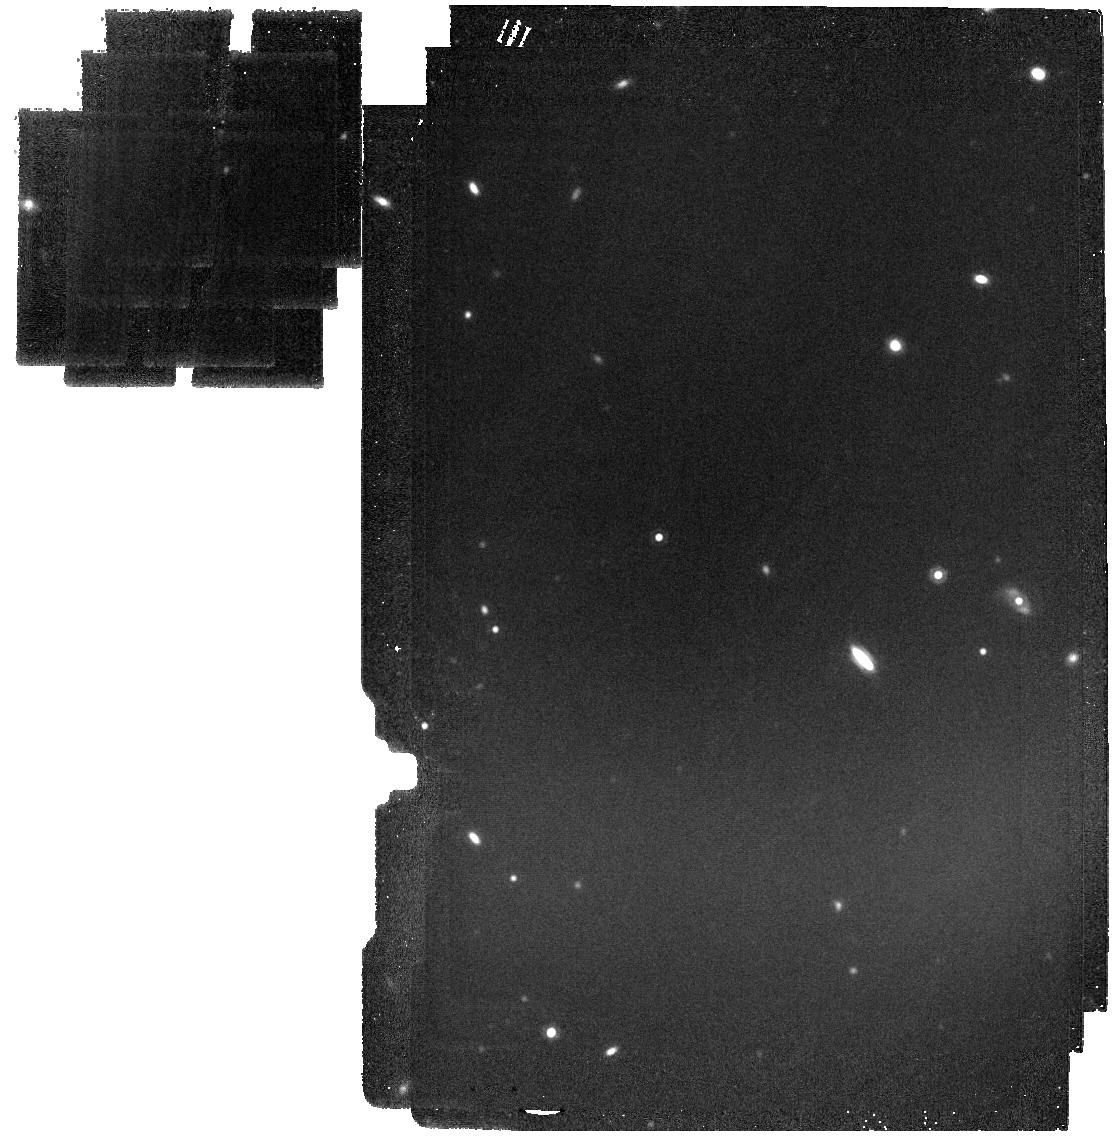
Target: MIRI-20
Instrument: MIRI
Filter: F1500W
Exposure: 23 min
Observation ID: jw03794-o021_t022_miri_f1500w

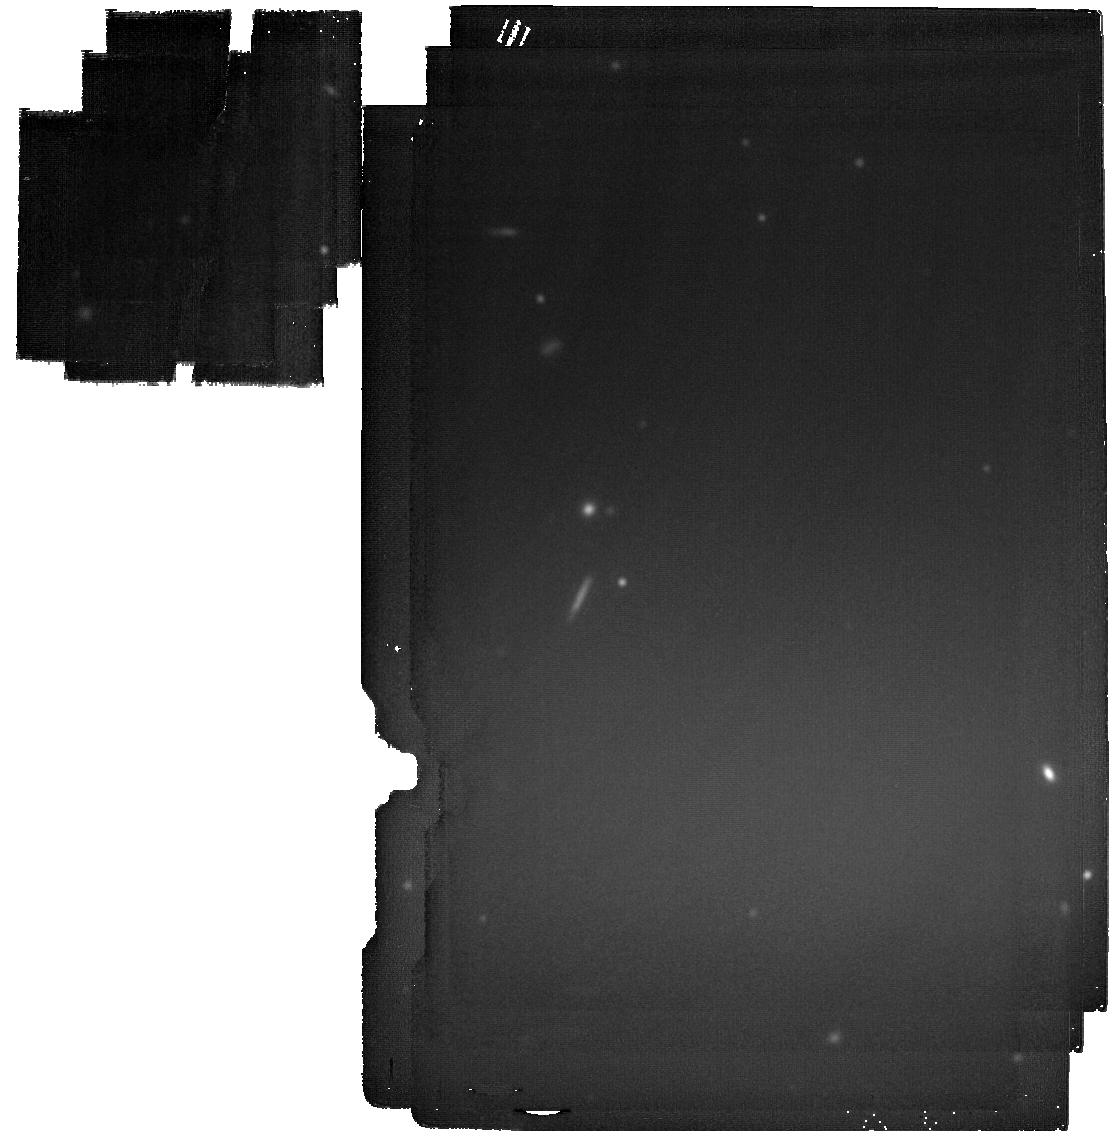
Target: MIRI-6
Instrument: MIRI
Filter: F2100W
Exposure: 34 min
Observation ID: jw03794-o007_t007_miri_f2100w

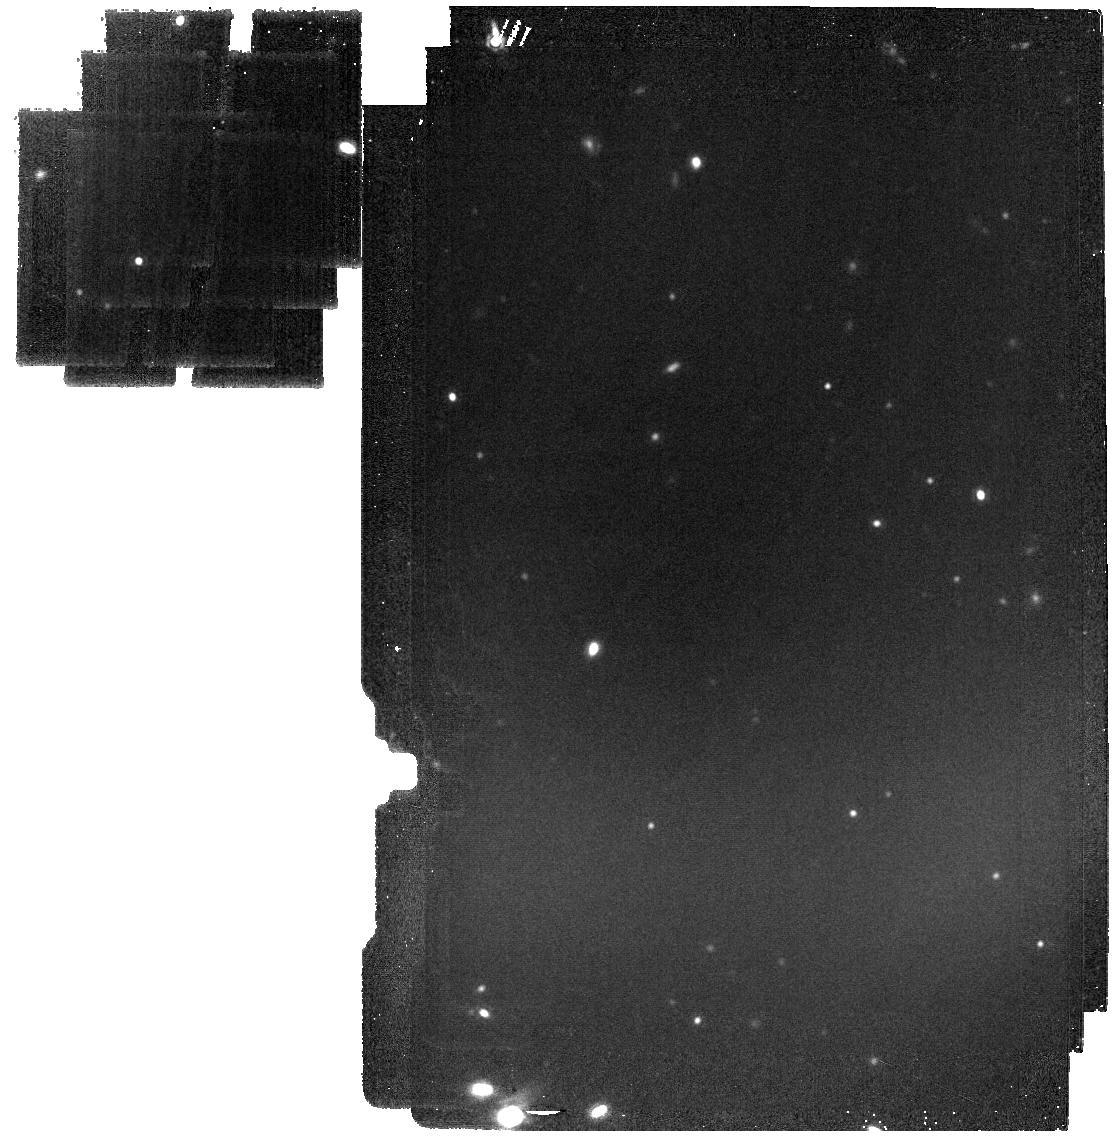
Target: MIRI-5
Instrument: MIRI
Filter: F1500W
Exposure: 23 min
Observation ID: jw03794-o006_t006_miri_f1500w

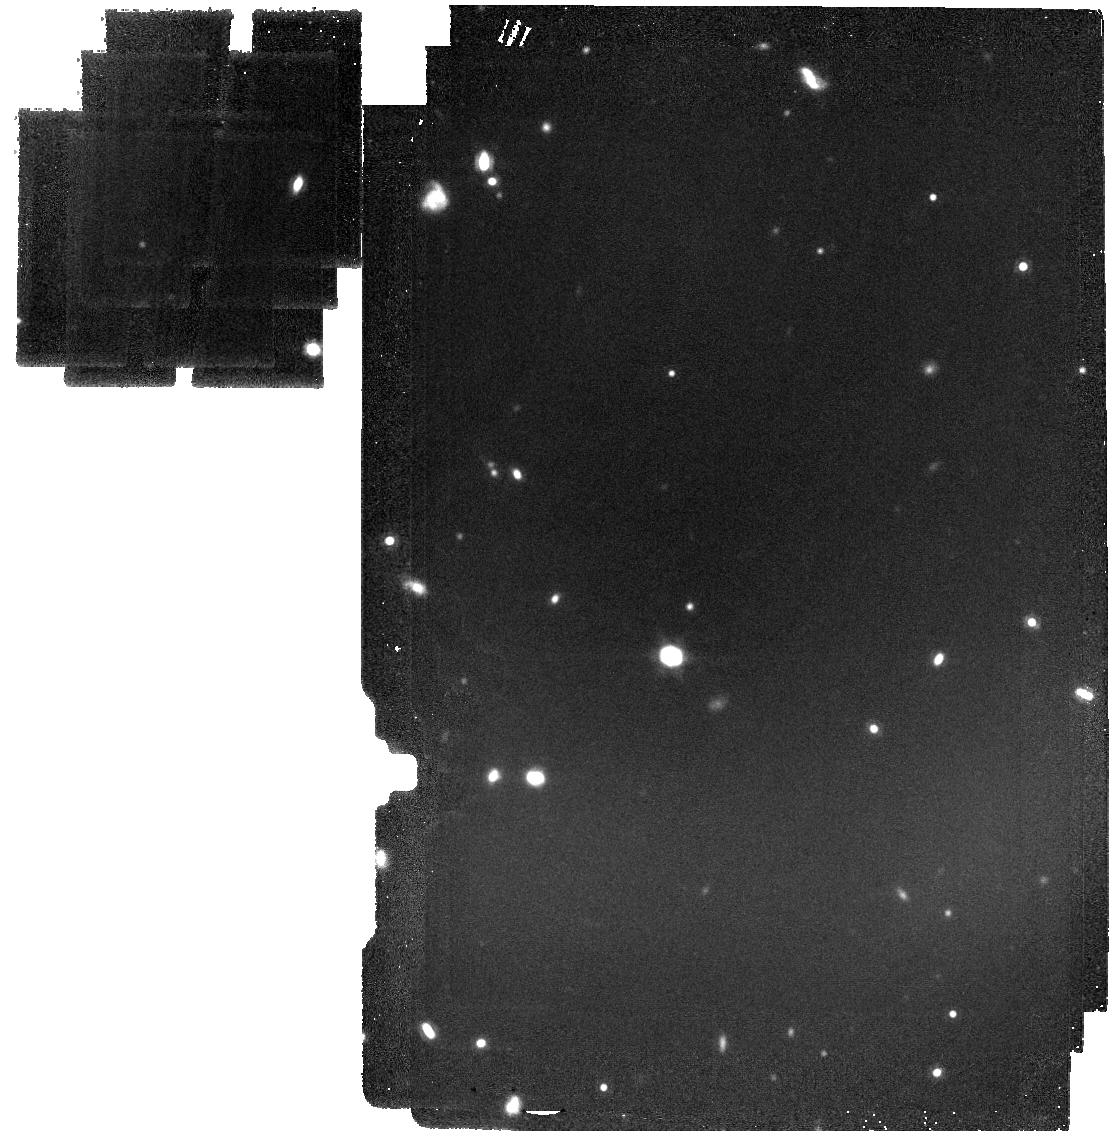
Target: MIRI-16
Instrument: MIRI
Filter: F1500W
Exposure: 23 min
Observation ID: jw03794-o017_t017_miri_f1500w

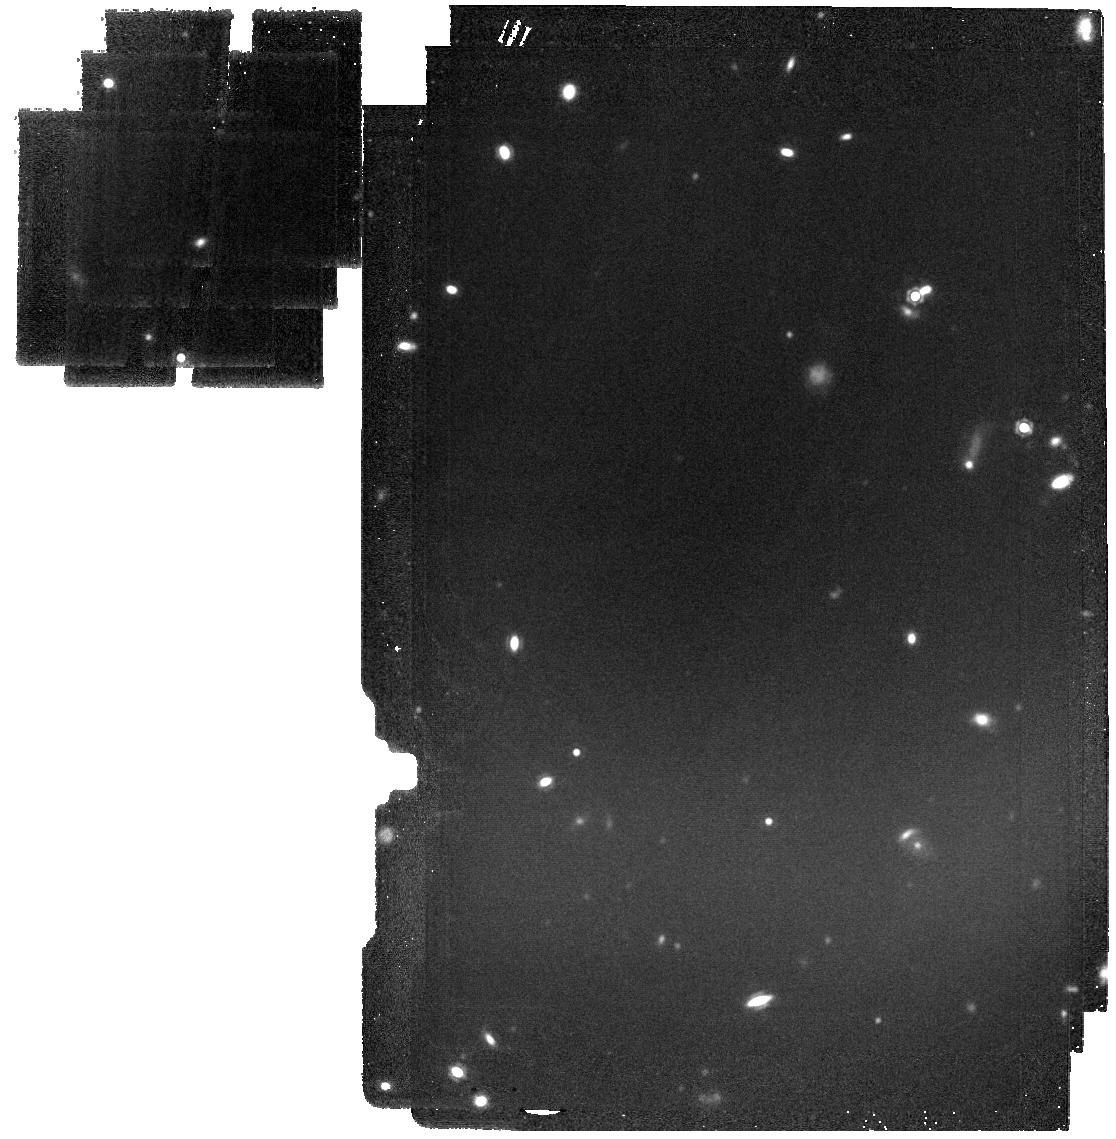
Target: MIRI-21
Instrument: MIRI
Filter: F1500W
Exposure: 23 min
Observation ID: jw03794-o022_t021_miri_f1500w

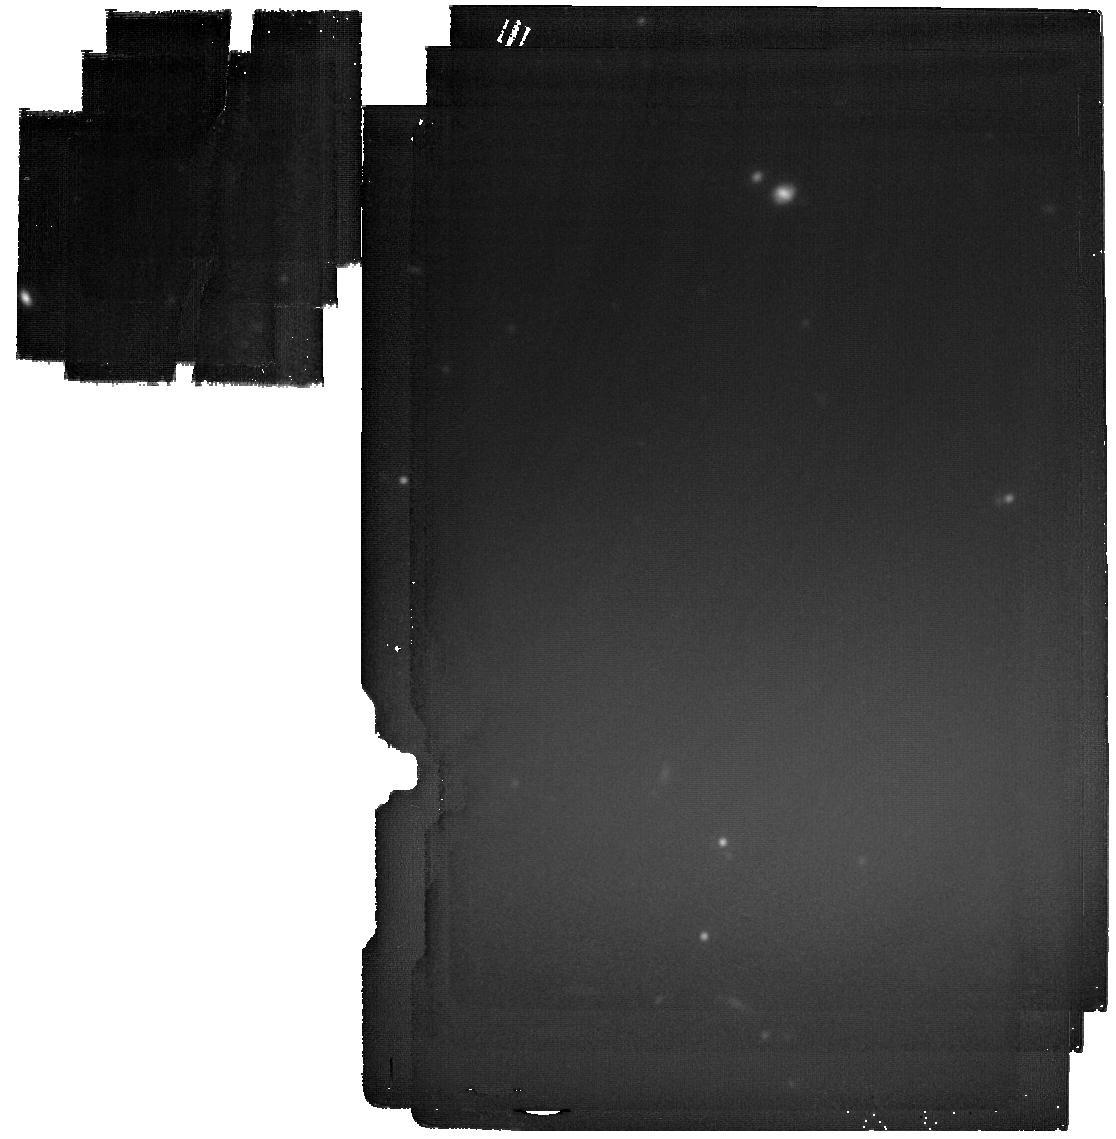
Target: MIRI-3
Instrument: MIRI
Filter: F2100W
Exposure: 34 min
Observation ID: jw03794-o004_t005_miri_f2100w

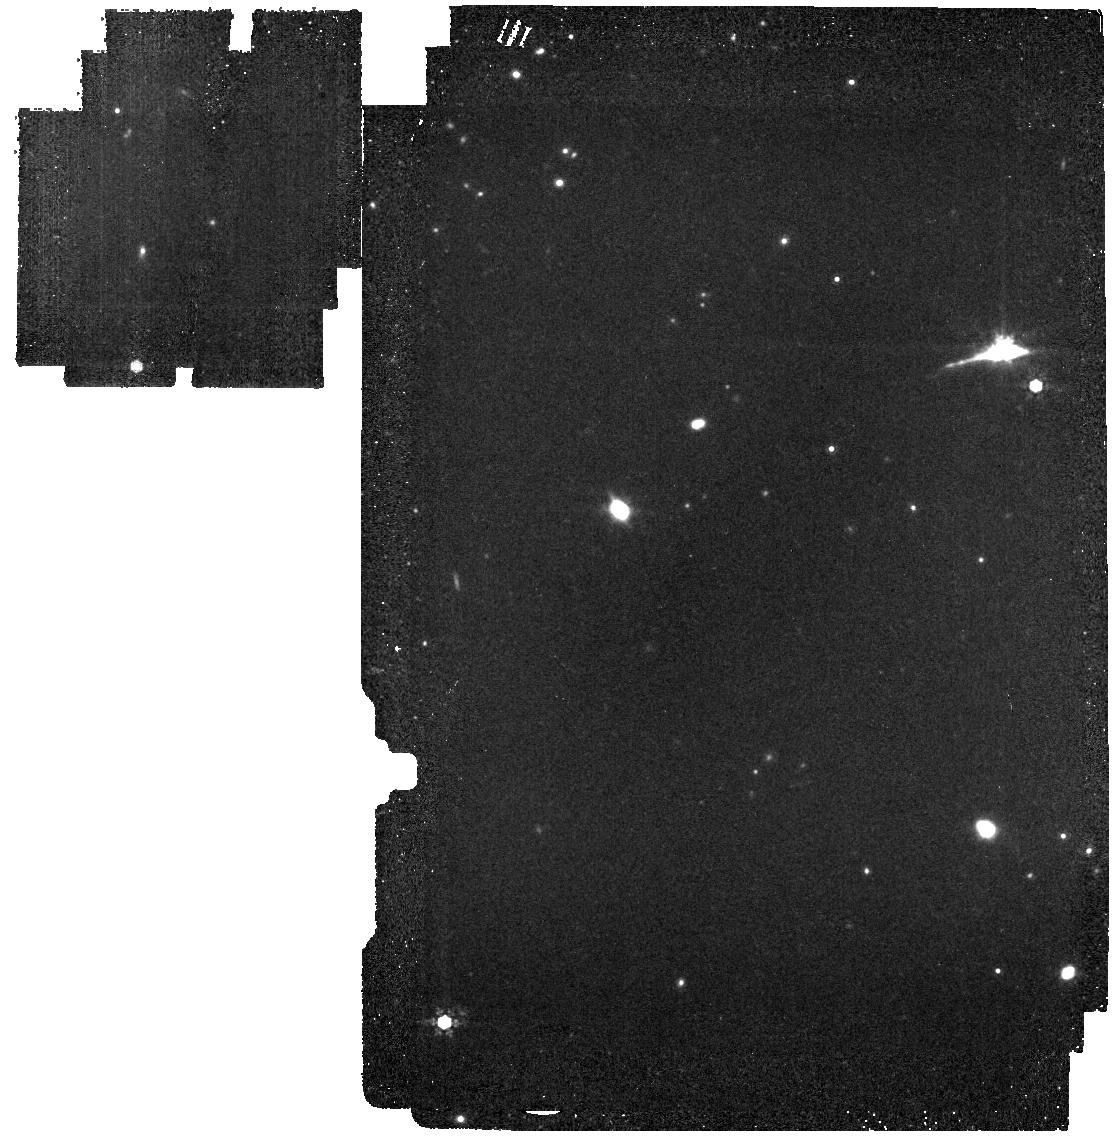
Target: MIRI-13
Instrument: MIRI
Filter: F1000W
Exposure: 19 min
Observation ID: jw03794-o014_t014_miri_f1000w

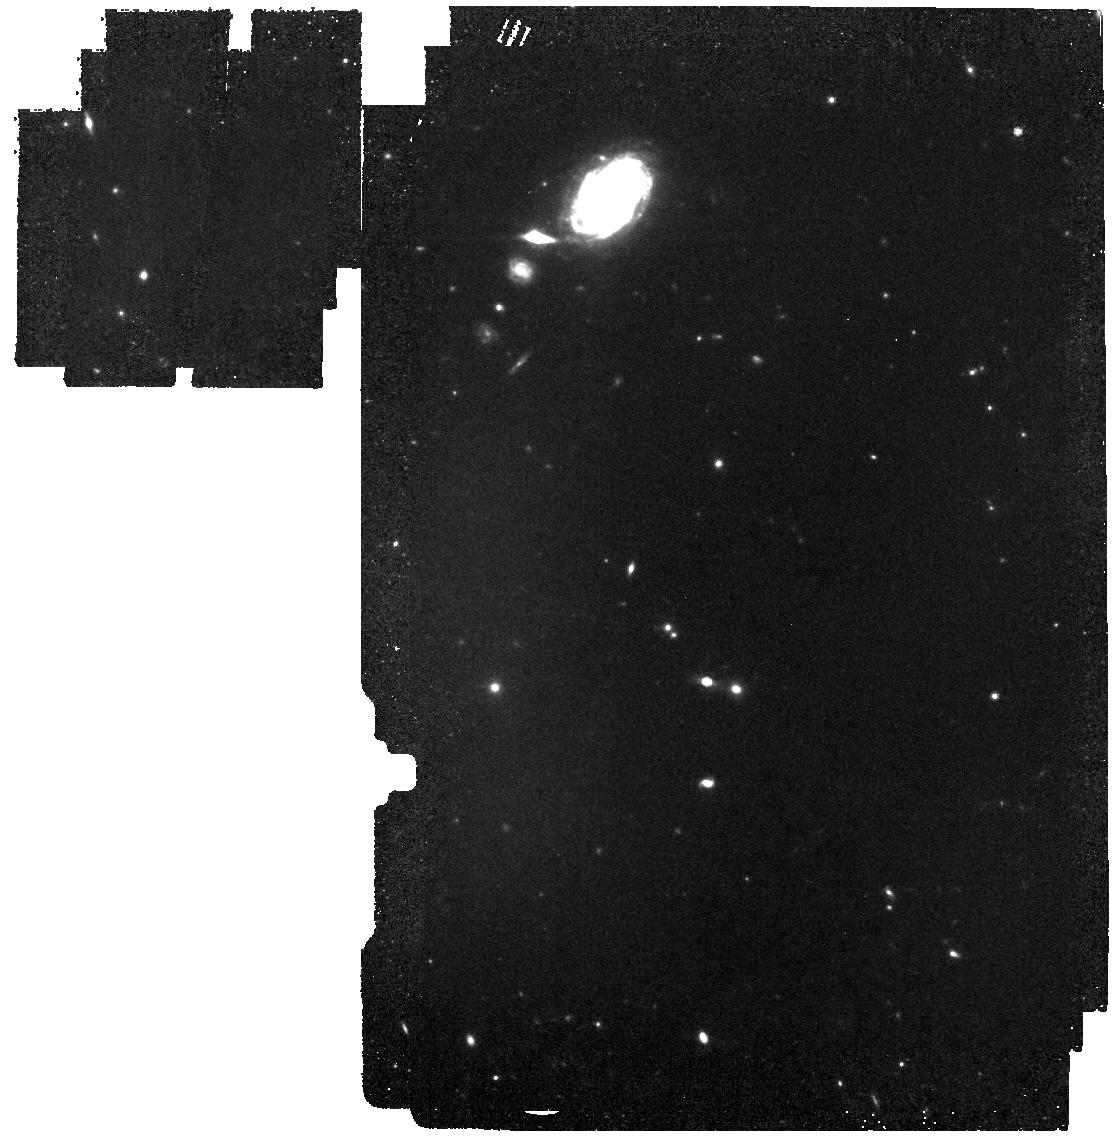
Target: MIRI-8
Instrument: MIRI
Filter: F770W
Exposure: 19 min
Observation ID: jw03794-o029_t009_miri_f770w

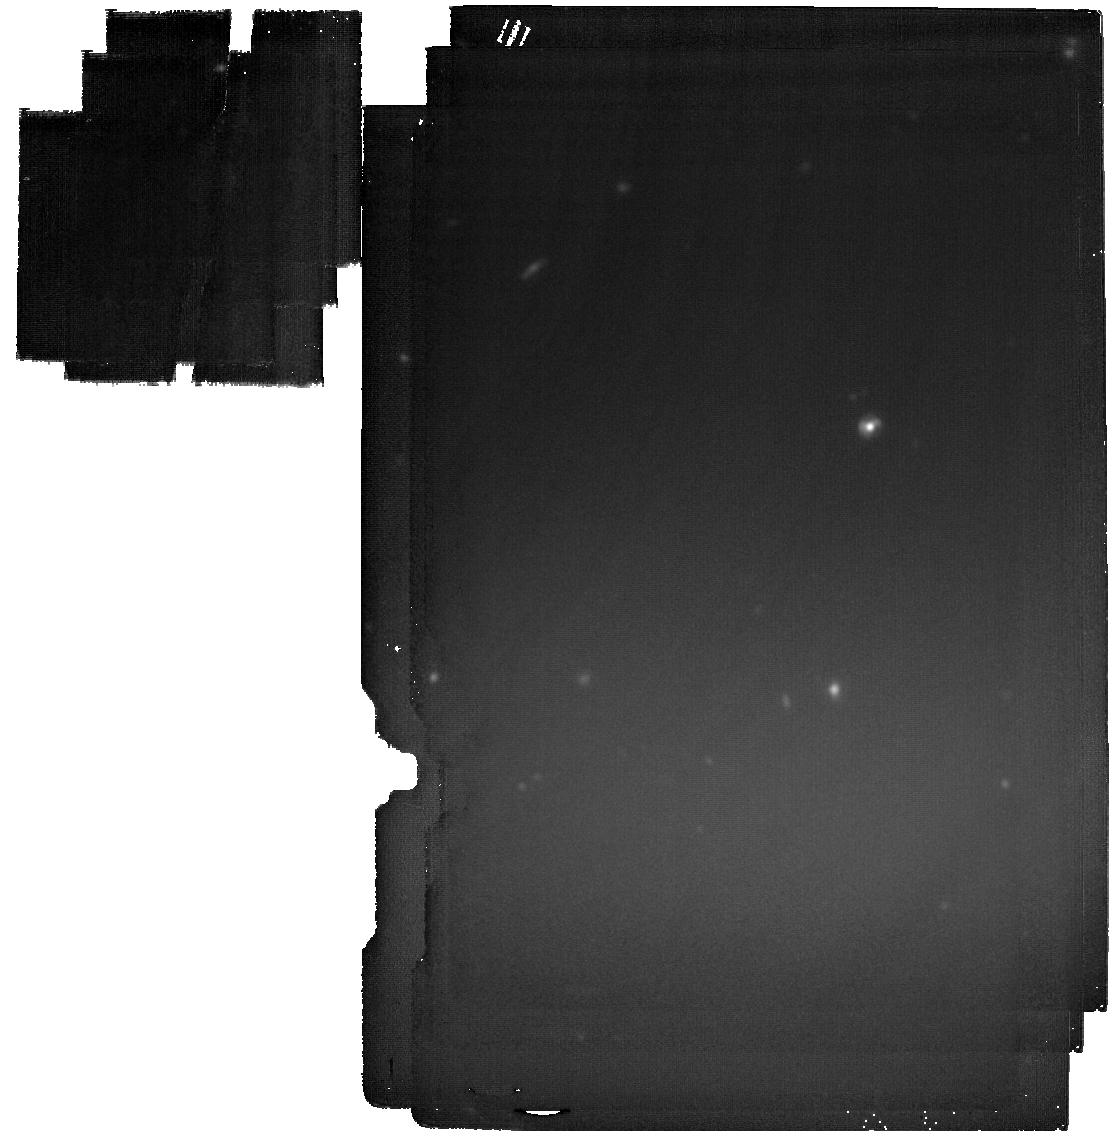
Target: MIRI-10
Instrument: MIRI
Filter: F2100W
Exposure: 34 min
Observation ID: jw03794-o011_t011_miri_f2100w

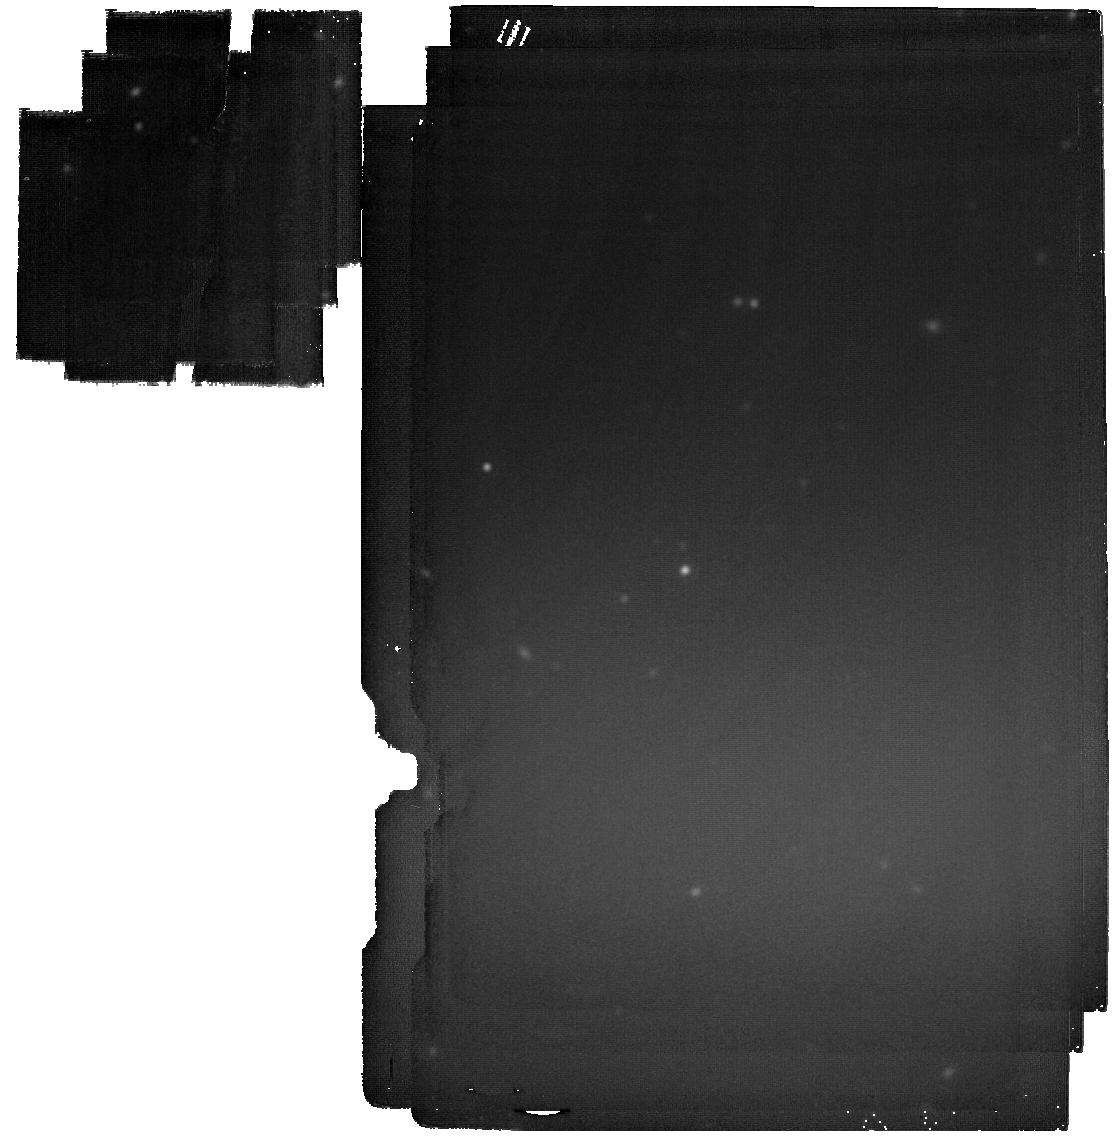
Target: MIRI-9
Instrument: MIRI
Filter: F2100W
Exposure: 34 min
Observation ID: jw03794-o010_t010_miri_f2100w

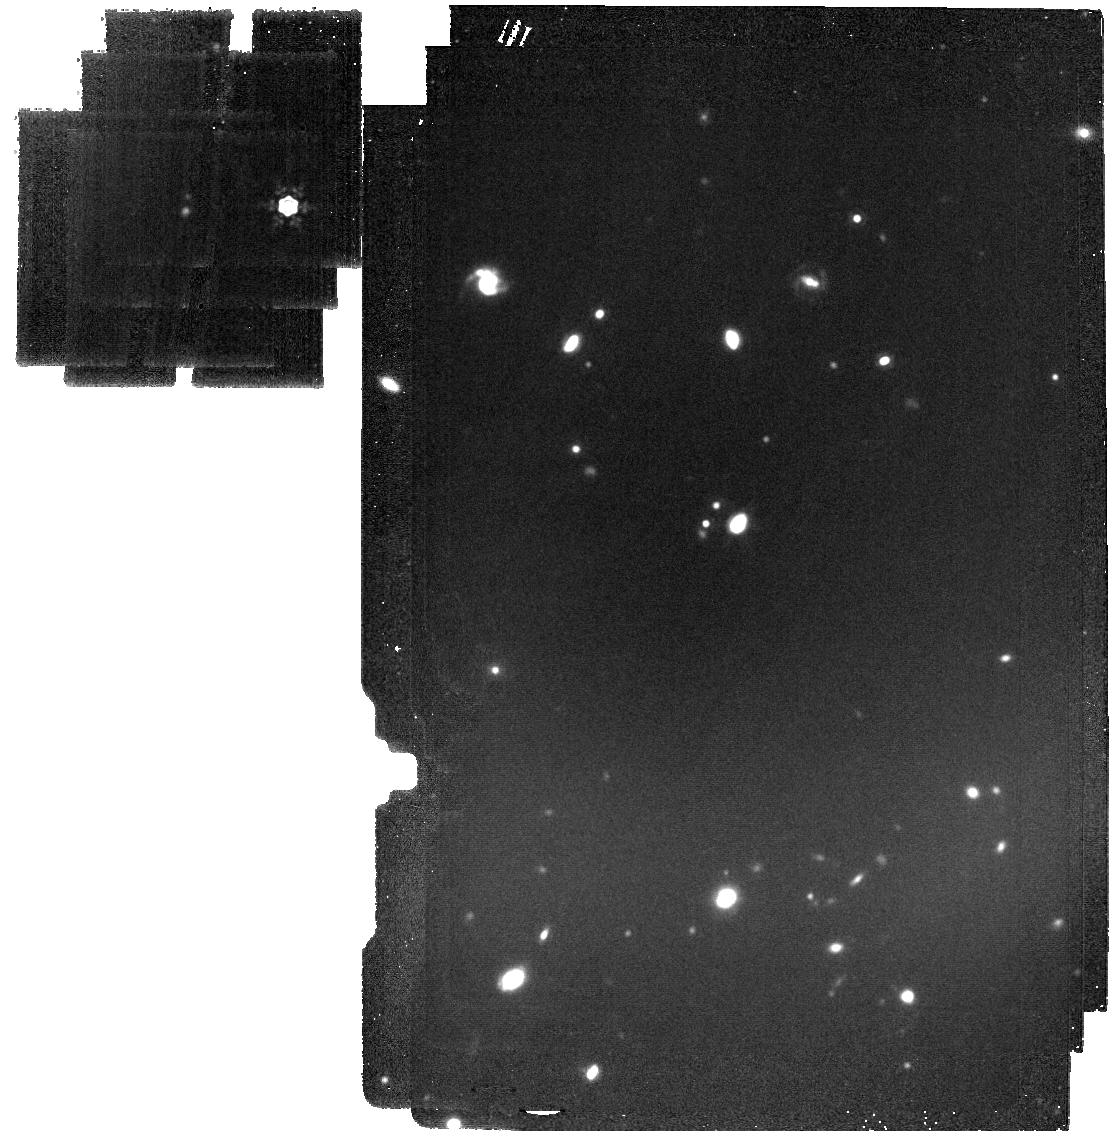
Target: MIRI-22
Instrument: MIRI
Filter: F1500W
Exposure: 23 min
Observation ID: jw03794-o023_t023_miri_f1500w

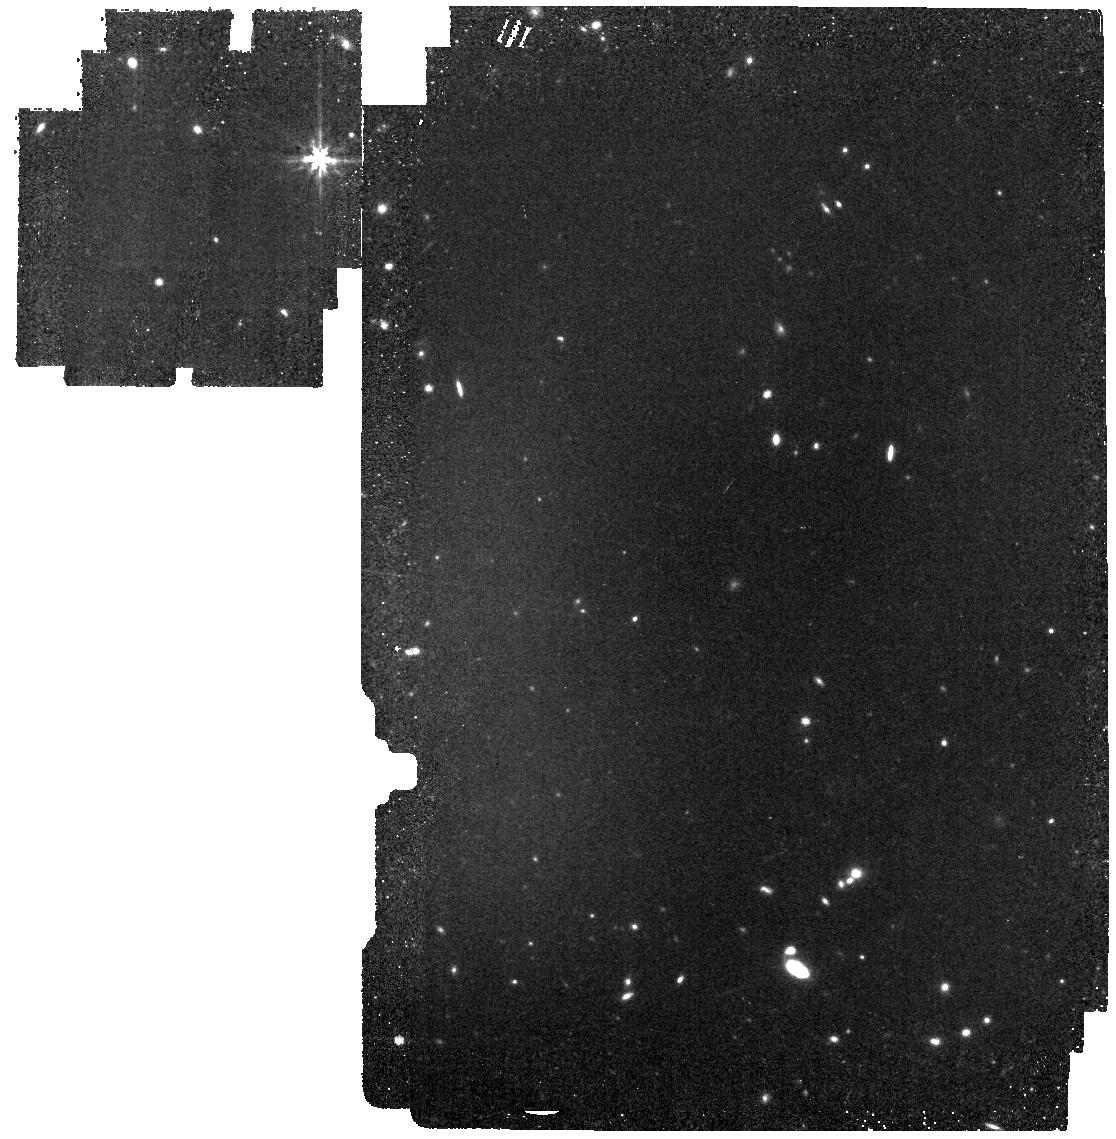
Target: MIRI-4
Instrument: MIRI
Filter: F770W
Exposure: 19 min
Observation ID: jw03794-o005_t004_miri_f770w

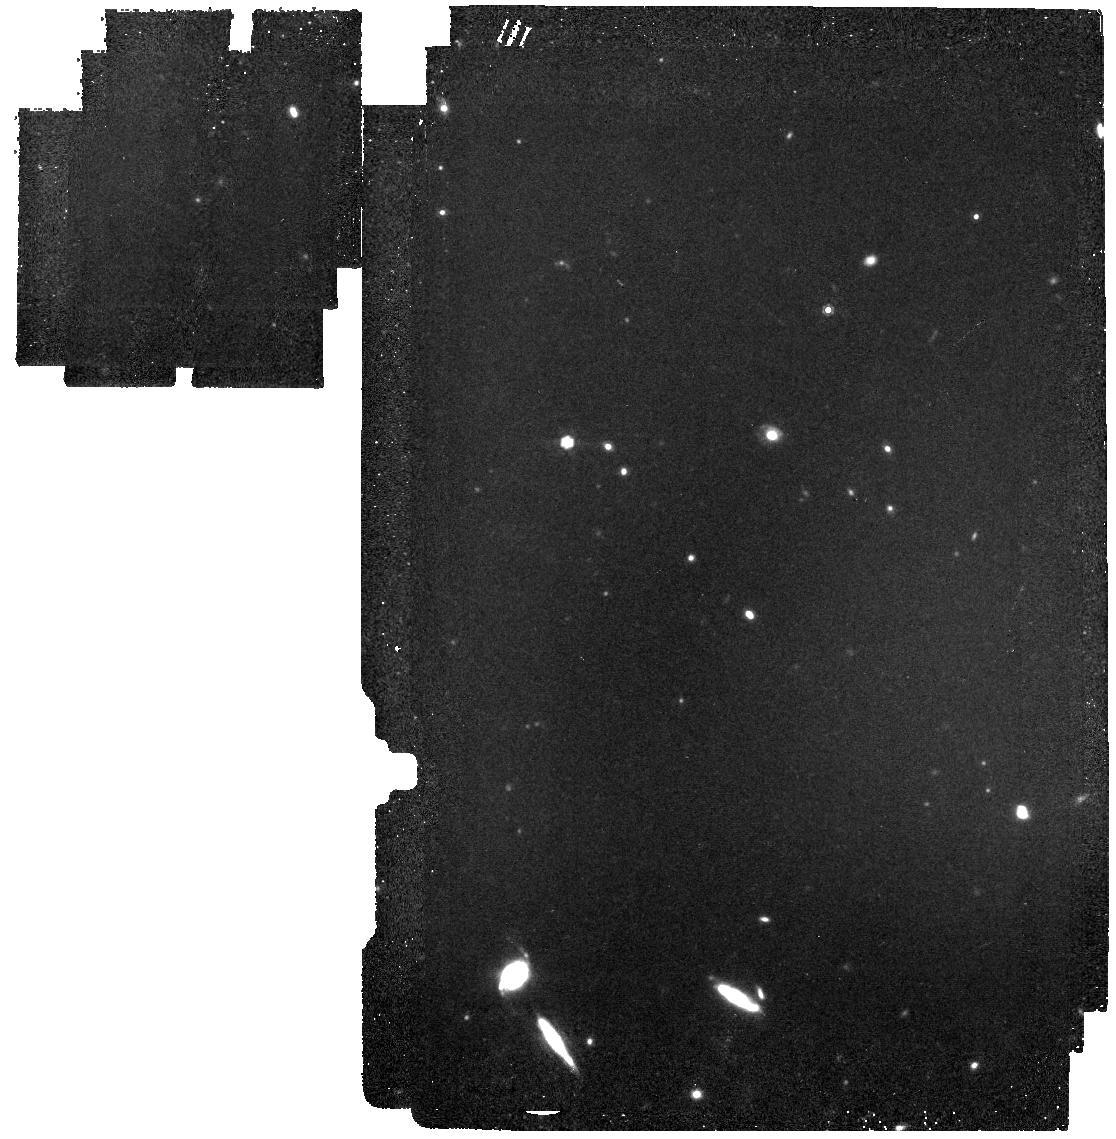
Target: MIRI-25
Instrument: MIRI
Filter: F1000W
Exposure: 19 min
Observation ID: jw03794-o026_t026_miri_f1000w

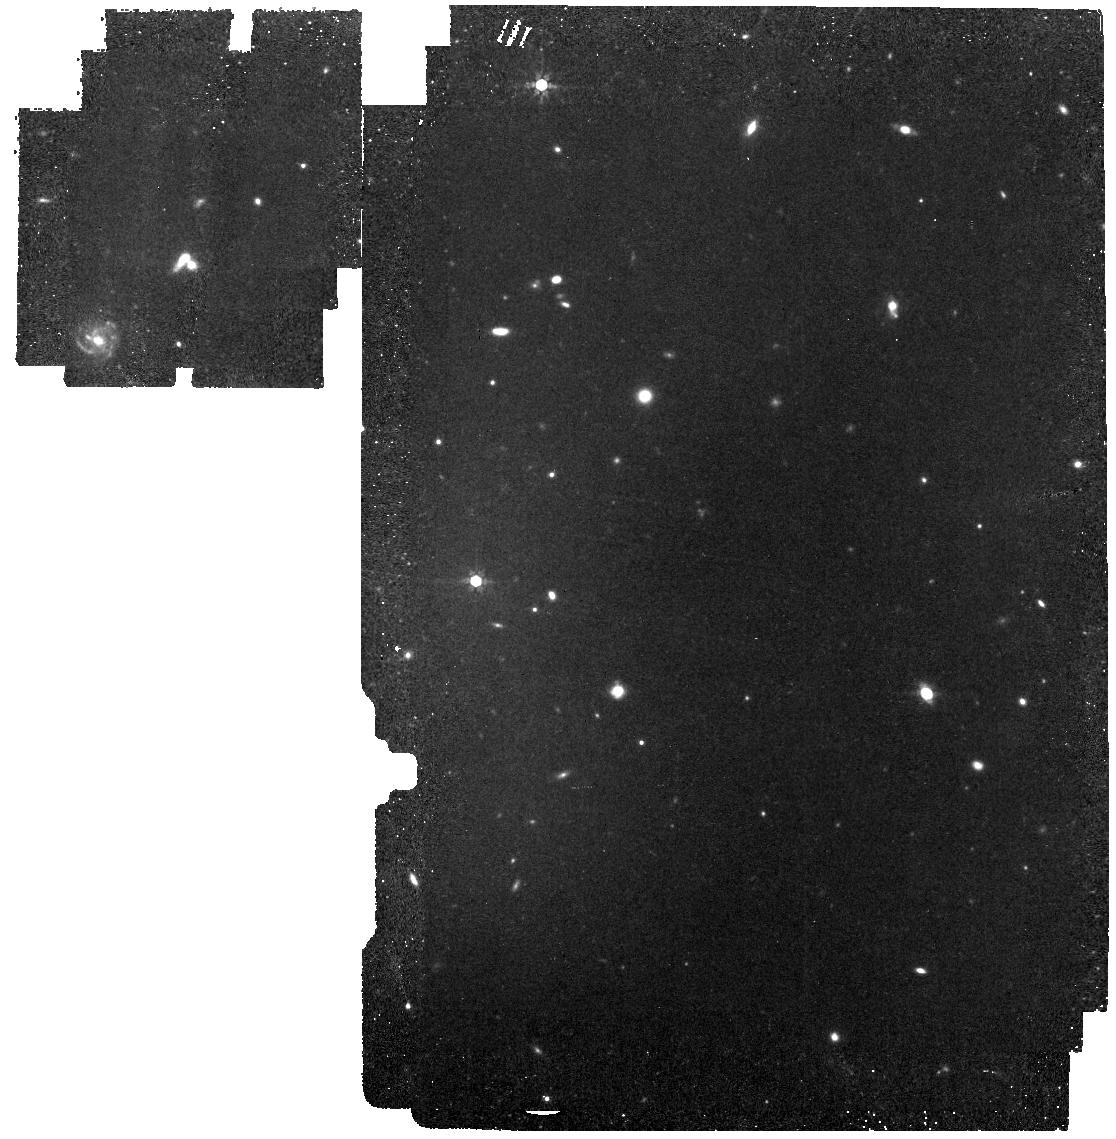
Target: MIRI-15
Instrument: MIRI
Filter: F770W
Exposure: 19 min
Observation ID: jw03794-o016_t016_miri_f770w

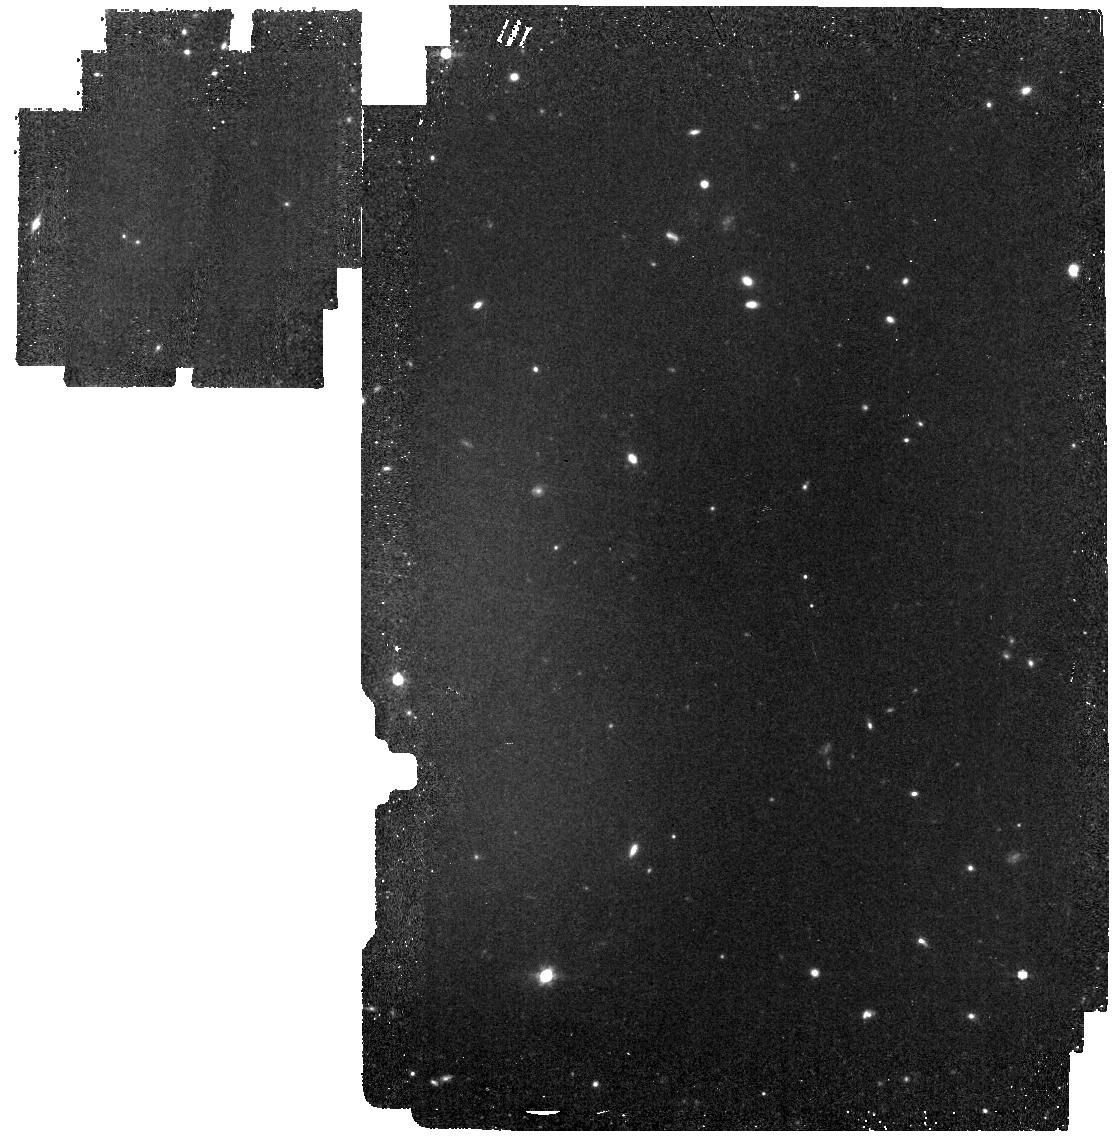
Target: MIRI-12
Instrument: MIRI
Filter: F770W
Exposure: 19 min
Observation ID: jw03794-o013_t013_miri_f770w

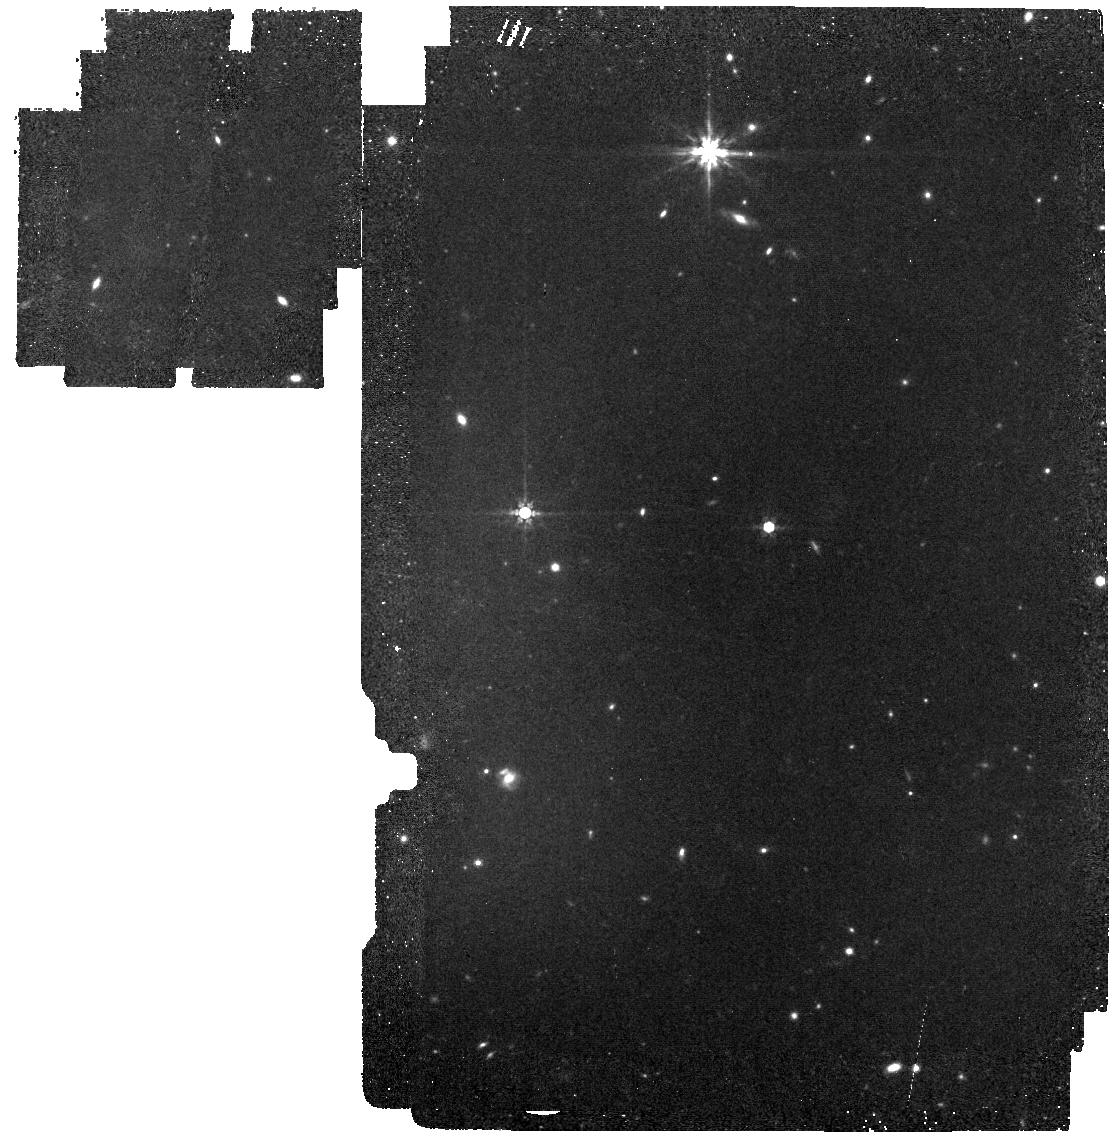
Target: MIRI-24
Instrument: MIRI
Filter: F770W
Exposure: 19 min
Observation ID: jw03794-o025_t025_miri_f770w

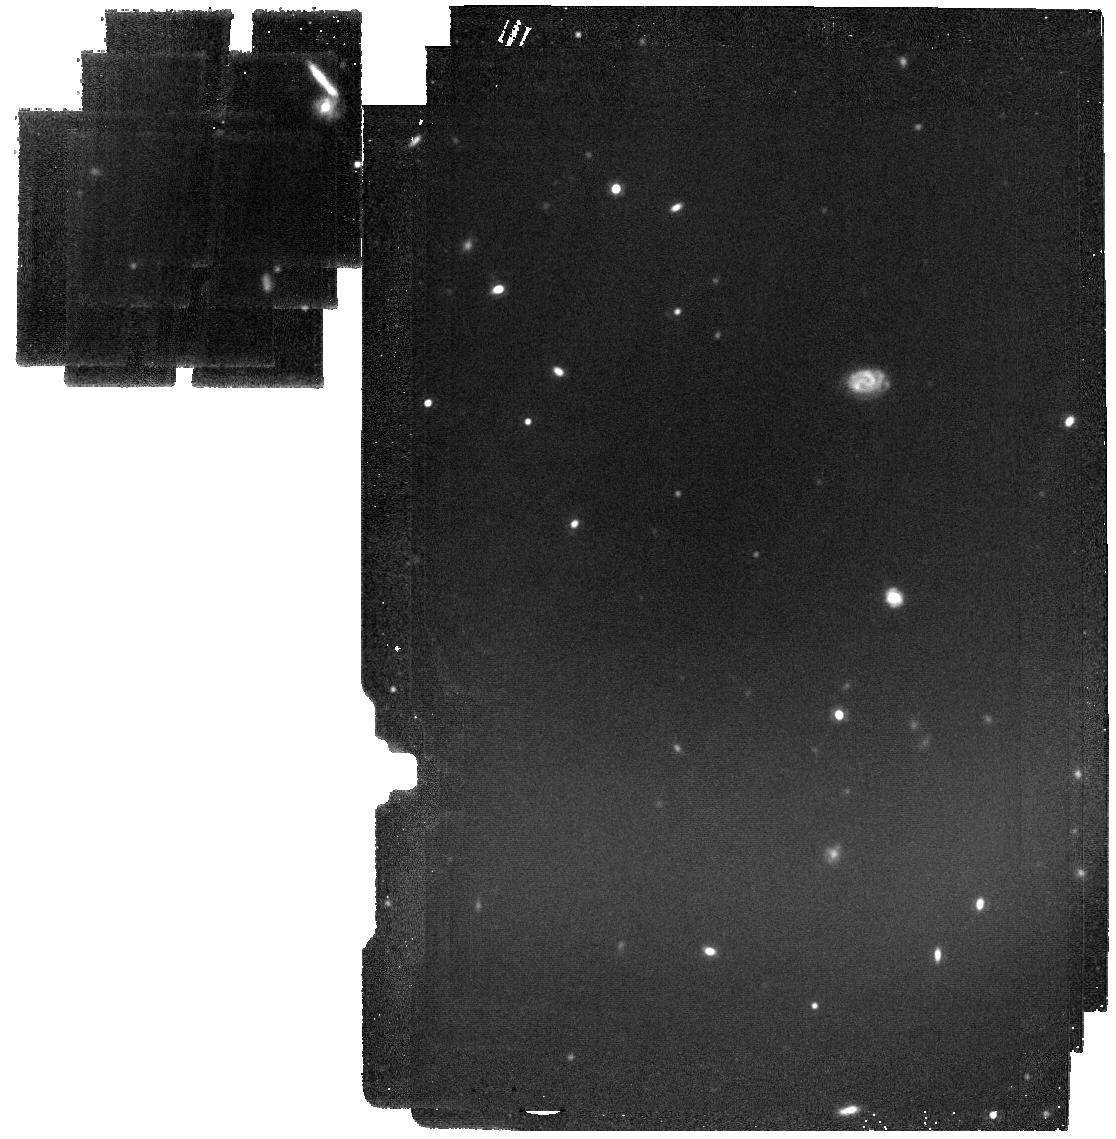
Target: MIRI-11
Instrument: MIRI
Filter: F1500W
Exposure: 23 min
Observation ID: jw03794-o012_t012_miri_f1500w

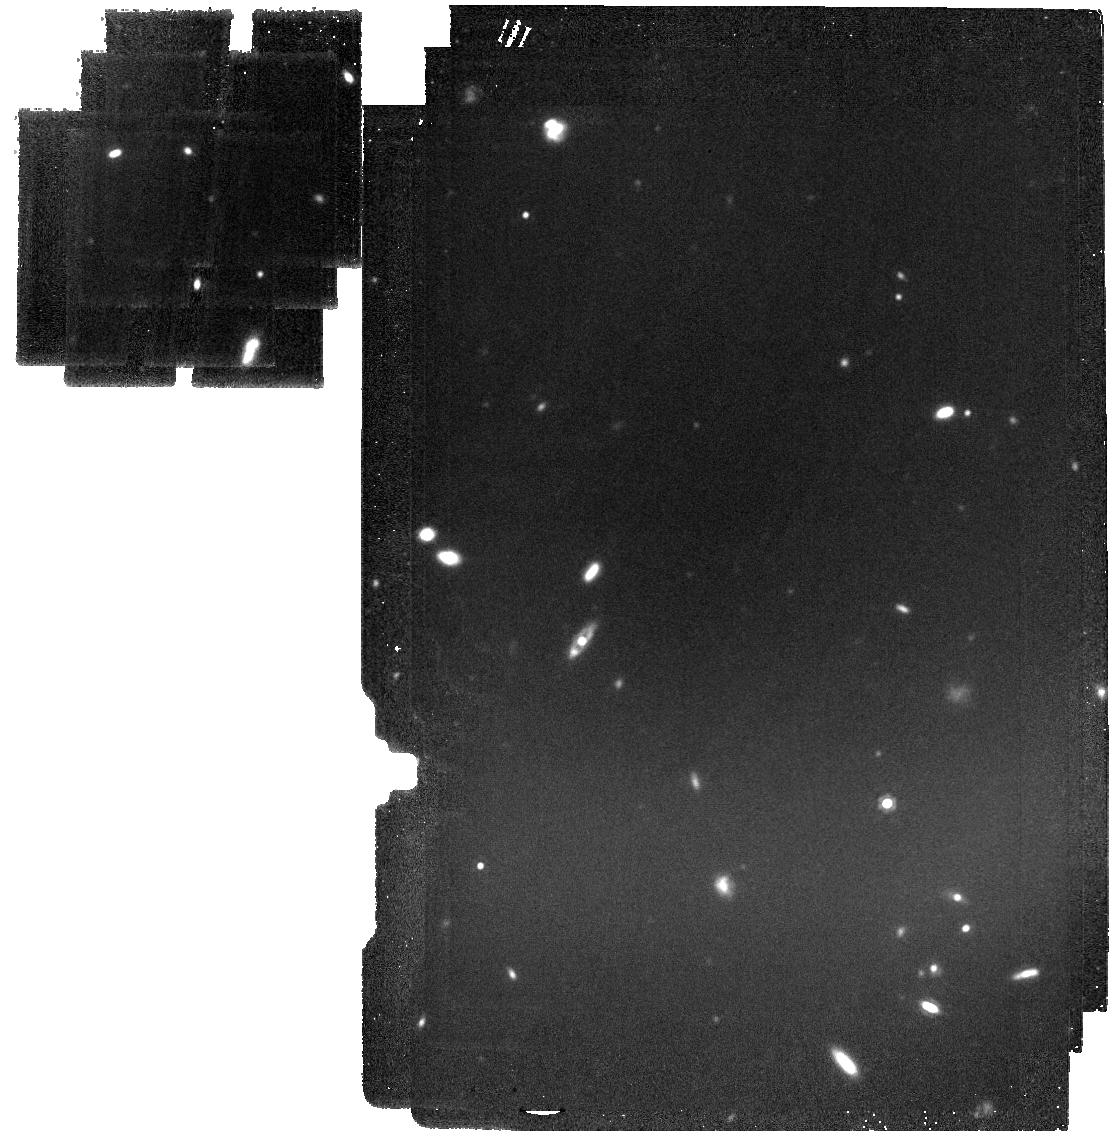
Target: MIRI-1
Instrument: MIRI
Filter: F1500W
Exposure: 23 min
Observation ID: jw03794-o002_t002_miri_f1500w

MEGA Mass Assembly at Cosmic Noon: MIRI EGS Galaxy and AGN Survey (PI: Kirkpatrick, Allison)

Cosmic Noon (z=1-3) was the heyday of stellar and black hole mass assembly in the Universe. Yet, our picture of these processes is incomplete due to limitations of the previous generation of infrared telescopes. As the gas fractions increase with increasing redshift, so does the presence of dust in galaxies, obscuring star formation and black hole growth. Understanding the coeval buildup of stars and the central supermassive black holes in galaxies requires resolved observations which only JWST can provide. We propose a MIRI Survey covering ERS NIRCam observations of the EGS field. We will use the 770W, 1000W, 1500W, 2100W filters, in order to observe dust-obscured star formation and black hole growth during this important epoch of galaxy evolution. We predict we will observe >3000 galaxies at z=0.5-3.5. Our survey reaches an order of magnitude below the knee of the luminosity function at these redshifts. We will combine MIRI + NIRCam + existing HST to measure stellar mass, black hole mass, star formation rates, and black hole accretion rates. We will determine, for the first time, the cosmic star formation rate density occuring in galaxies that are simultaneously hosting active galactic nuclei and building up their stellar mass. We will determine the location of hundreds of active galactic nuclei (obscured, low luminosity, or in lower mass galaxies) on the main sequence--a novel measurement at this redshift range. Finally, we will combine with HST observations to determine the spatial distribution of unobscured and obscured star formation in galaxies as a function of mass and redshift. All of these measurements are only now possible due to the resolution of JWST/MIRI.